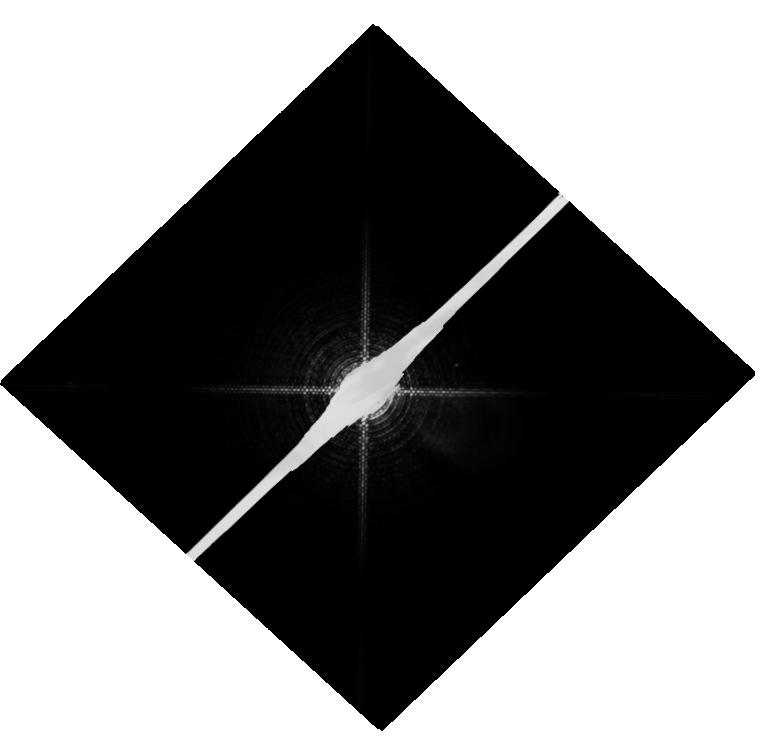
Target: PROCYON
Instrument: WFC3/UVIS
Filter: F953N
Exposure: 19 min
Observation ID: hst_13468_01_wfc3_uvis_f953n_ica101

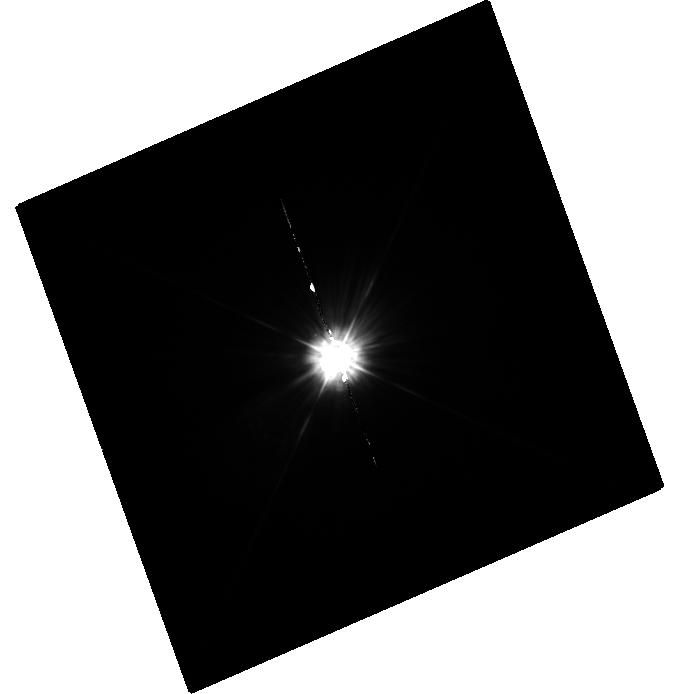
Target: MU-CAS
Instrument: WFC3/UVIS
Filter: F225W
Exposure: 35 min
Observation ID: hst_13468_02_wfc3_uvis_f225w_ica102

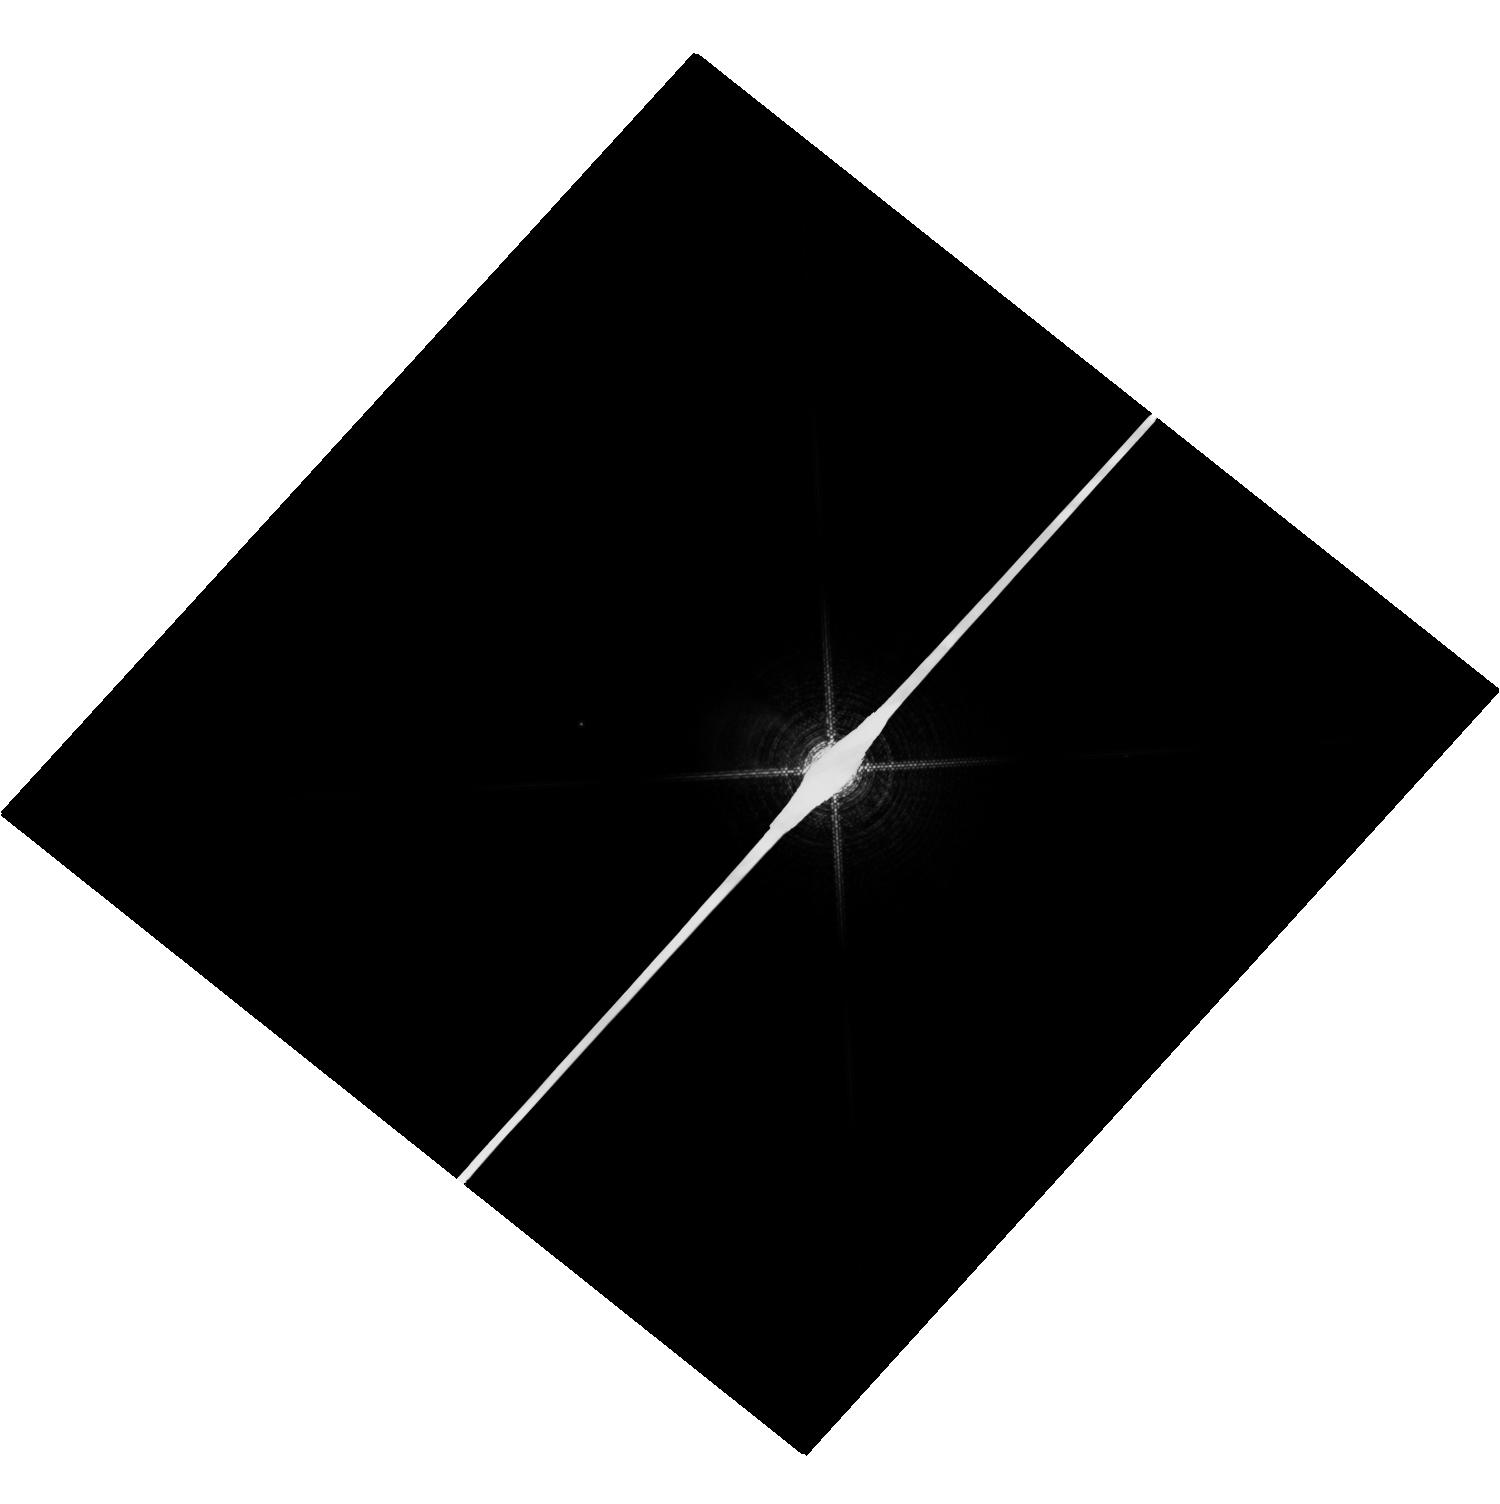
Target: SIRIUS
Instrument: WFC3/UVIS
Filter: F953N
Exposure: 4 min
Observation ID: hst_13468_03_wfc3_uvis_f953n_ica103

HST Observations of Astrophysically Important Visual Binaries (PI: Bond, Howard E.)

We propose to continue our long-term program of astrometry of close visual binaries, with the primary goal of determining purely dynamical masses for 3 important main-sequence stars and 9 white dwarfs (WDs). A secondary aim is to set limits on third bodies in the systems down to planetary mass. Three of our targets are naked-eye stars with much fainter companions that are extremely difficult to image from the ground. Our other 2 targets are double WDs, whose small separations and faintness likewise make them difficult to measure using ground-based techniques. Observations have been completed for a 3rd double WD. The bright stars, to be imaged with WFC3, are: (1) Procyon (P = 40.83 yr), containing a bright F star and a much fainter WD companion. With the continued monitoring proposed here, we will obtain masses to an accuracy of better than 1%, providing a testbed for theories of both Sun-like stars and WDs. (2) Sirius (P = 50.14 yr), an A-type star also having a faint WD companion, Sirius B, the nearest and brightest of all WDs. (3) Mu Cas (P = 21.08 yr), a nearby metal-deficient G dwarf for which accurate masses will lead to the stars' helium contents, with cosmological implications. The faint double WDs, to be observed with FGS, are: (1) G 107-70 (P = 18.84 yr), and (2) WD 1818+126 (P = 12.19 yr). Our astrometry of these systems will add 4 accurate masses to the handful of WD masses that are directly known from dynamical measurements. The FGS measurements will also provide precise parallaxes for the systems, a necessary ingredient in the mass determinations.